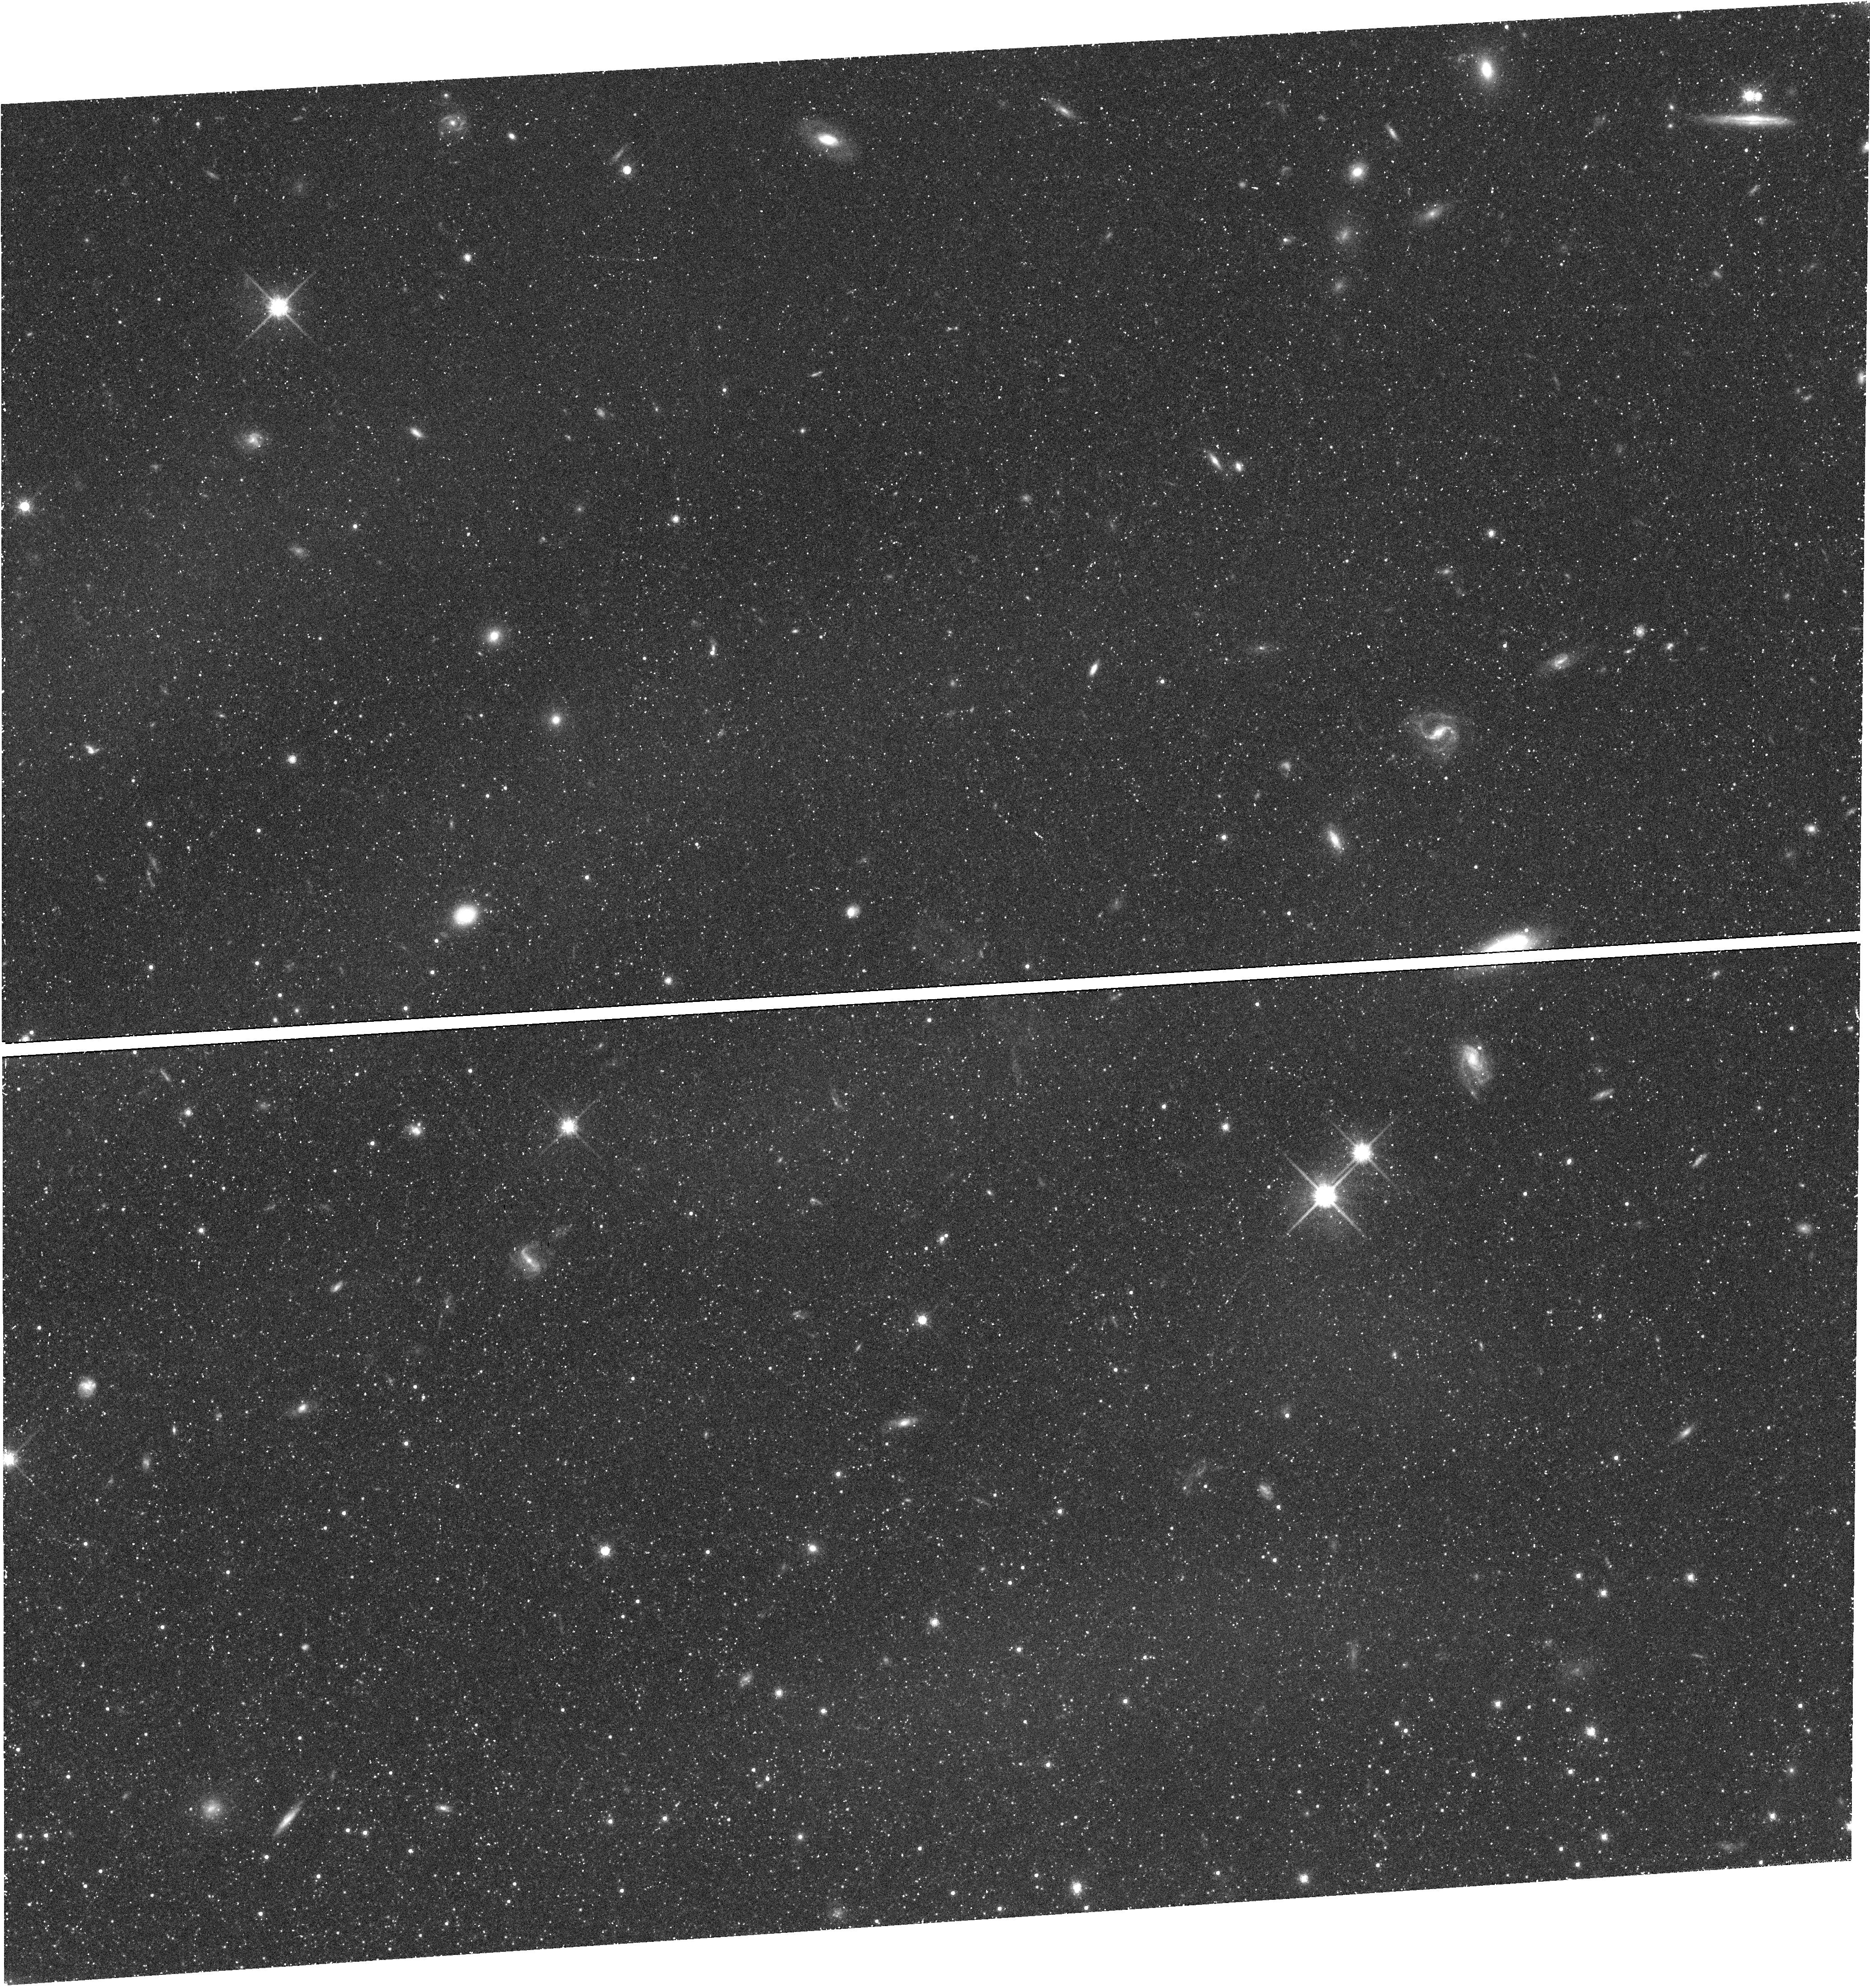
Target: LEO-I-DSPH
Instrument: WFC3/UVIS
Filter: F814W
Exposure: 45 min
Observation ID: hst_12270_01_wfc3_uvis_f814w_ibjm01

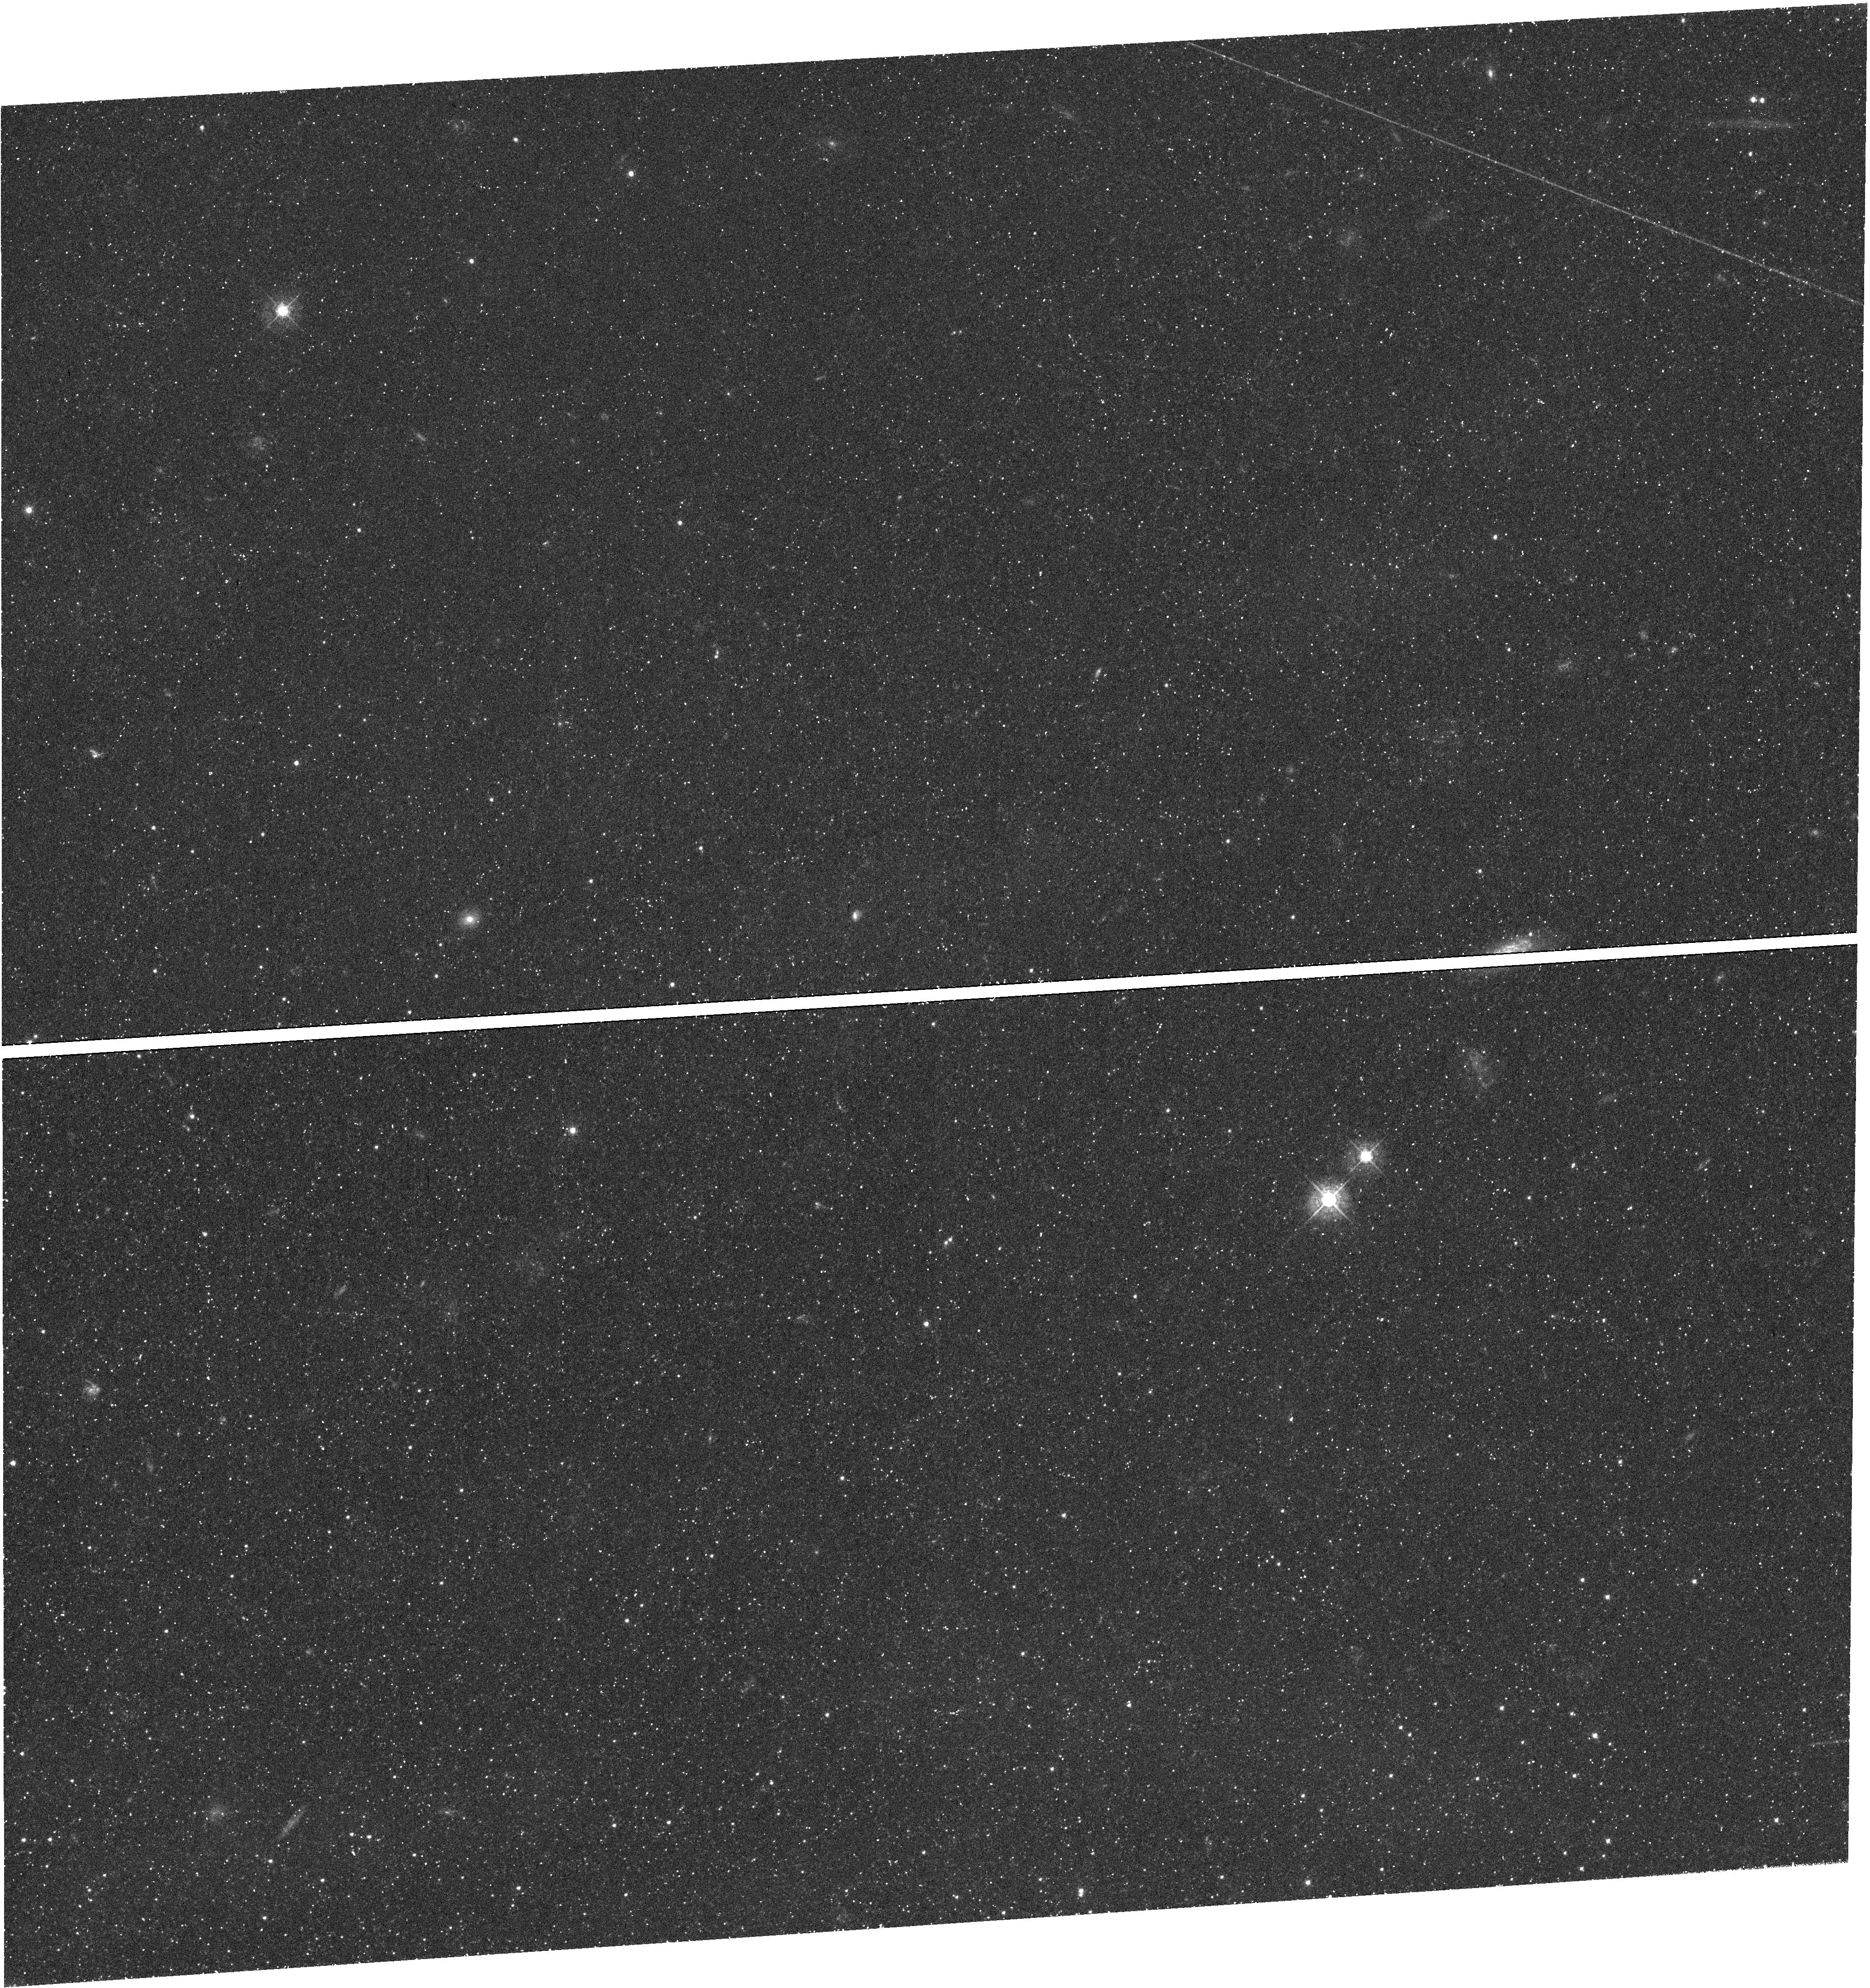
Target: LEO-I-DSPH
Instrument: WFC3/UVIS
Filter: F438W
Exposure: 47 min
Observation ID: hst_12270_02_wfc3_uvis_f438w_ibjm02

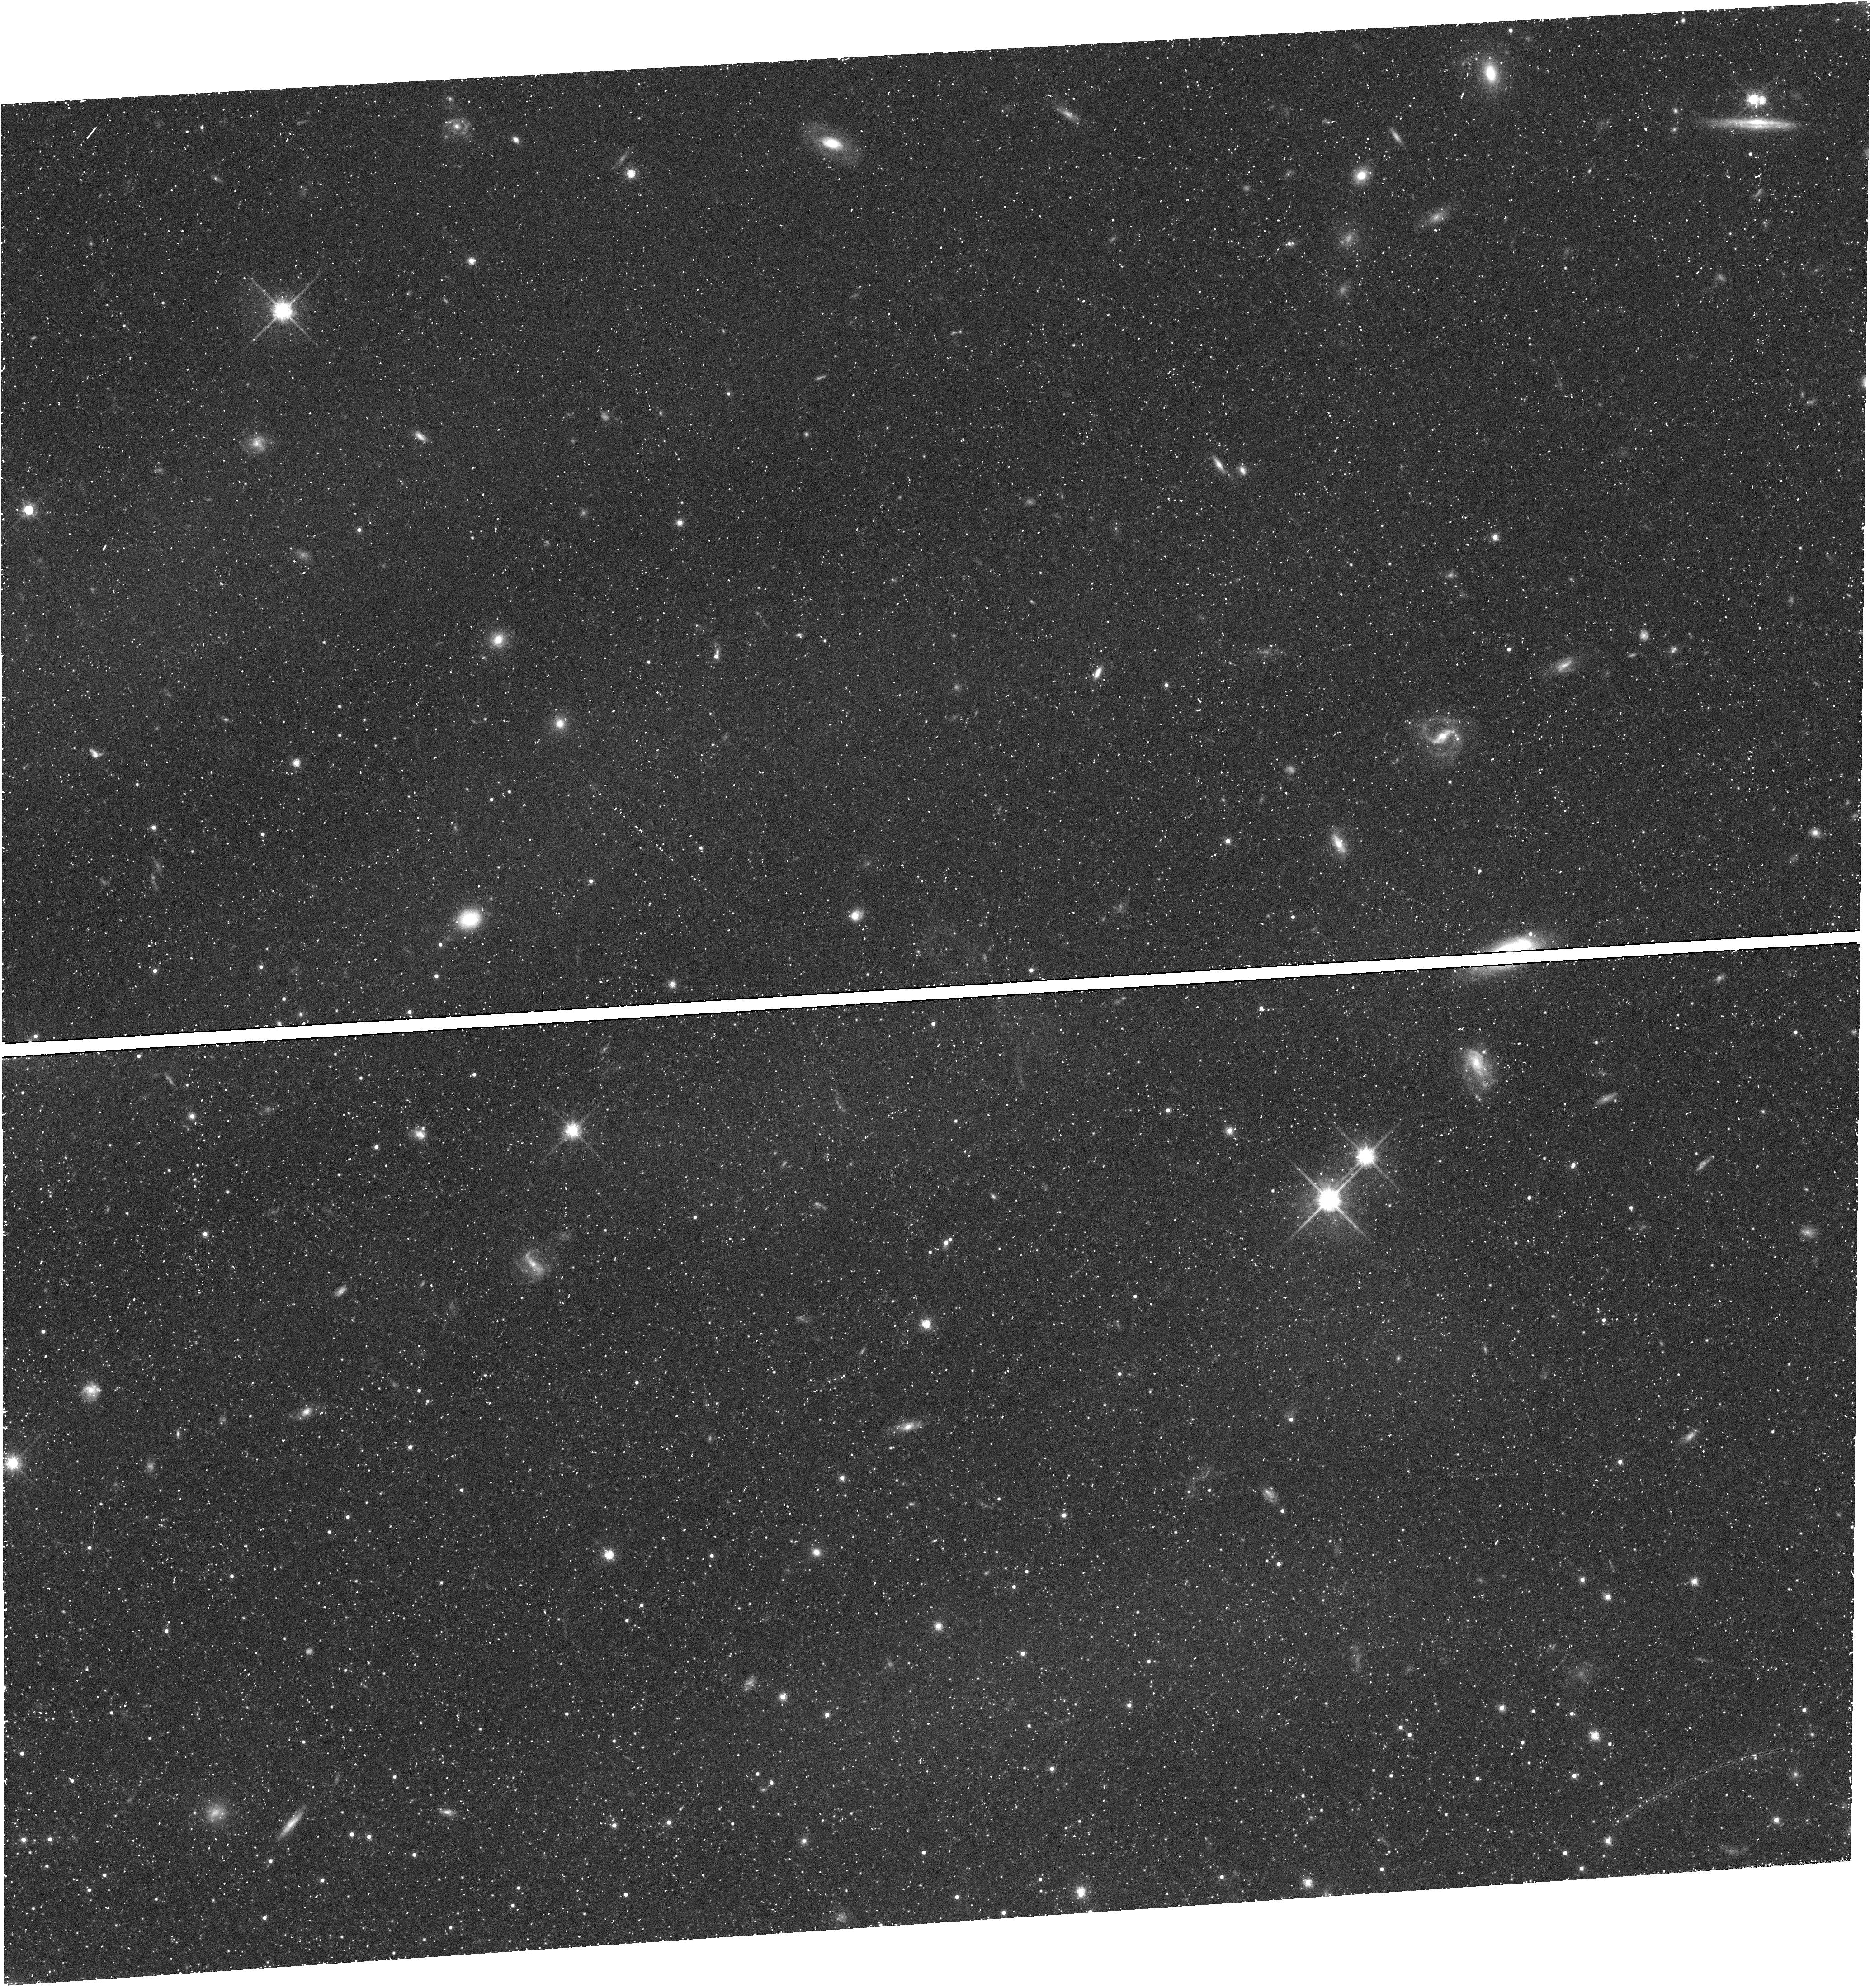
Target: LEO-I-DSPH
Instrument: WFC3/UVIS
Filter: F814W
Exposure: 45 min
Observation ID: hst_12270_02_wfc3_uvis_f814w_ibjm02

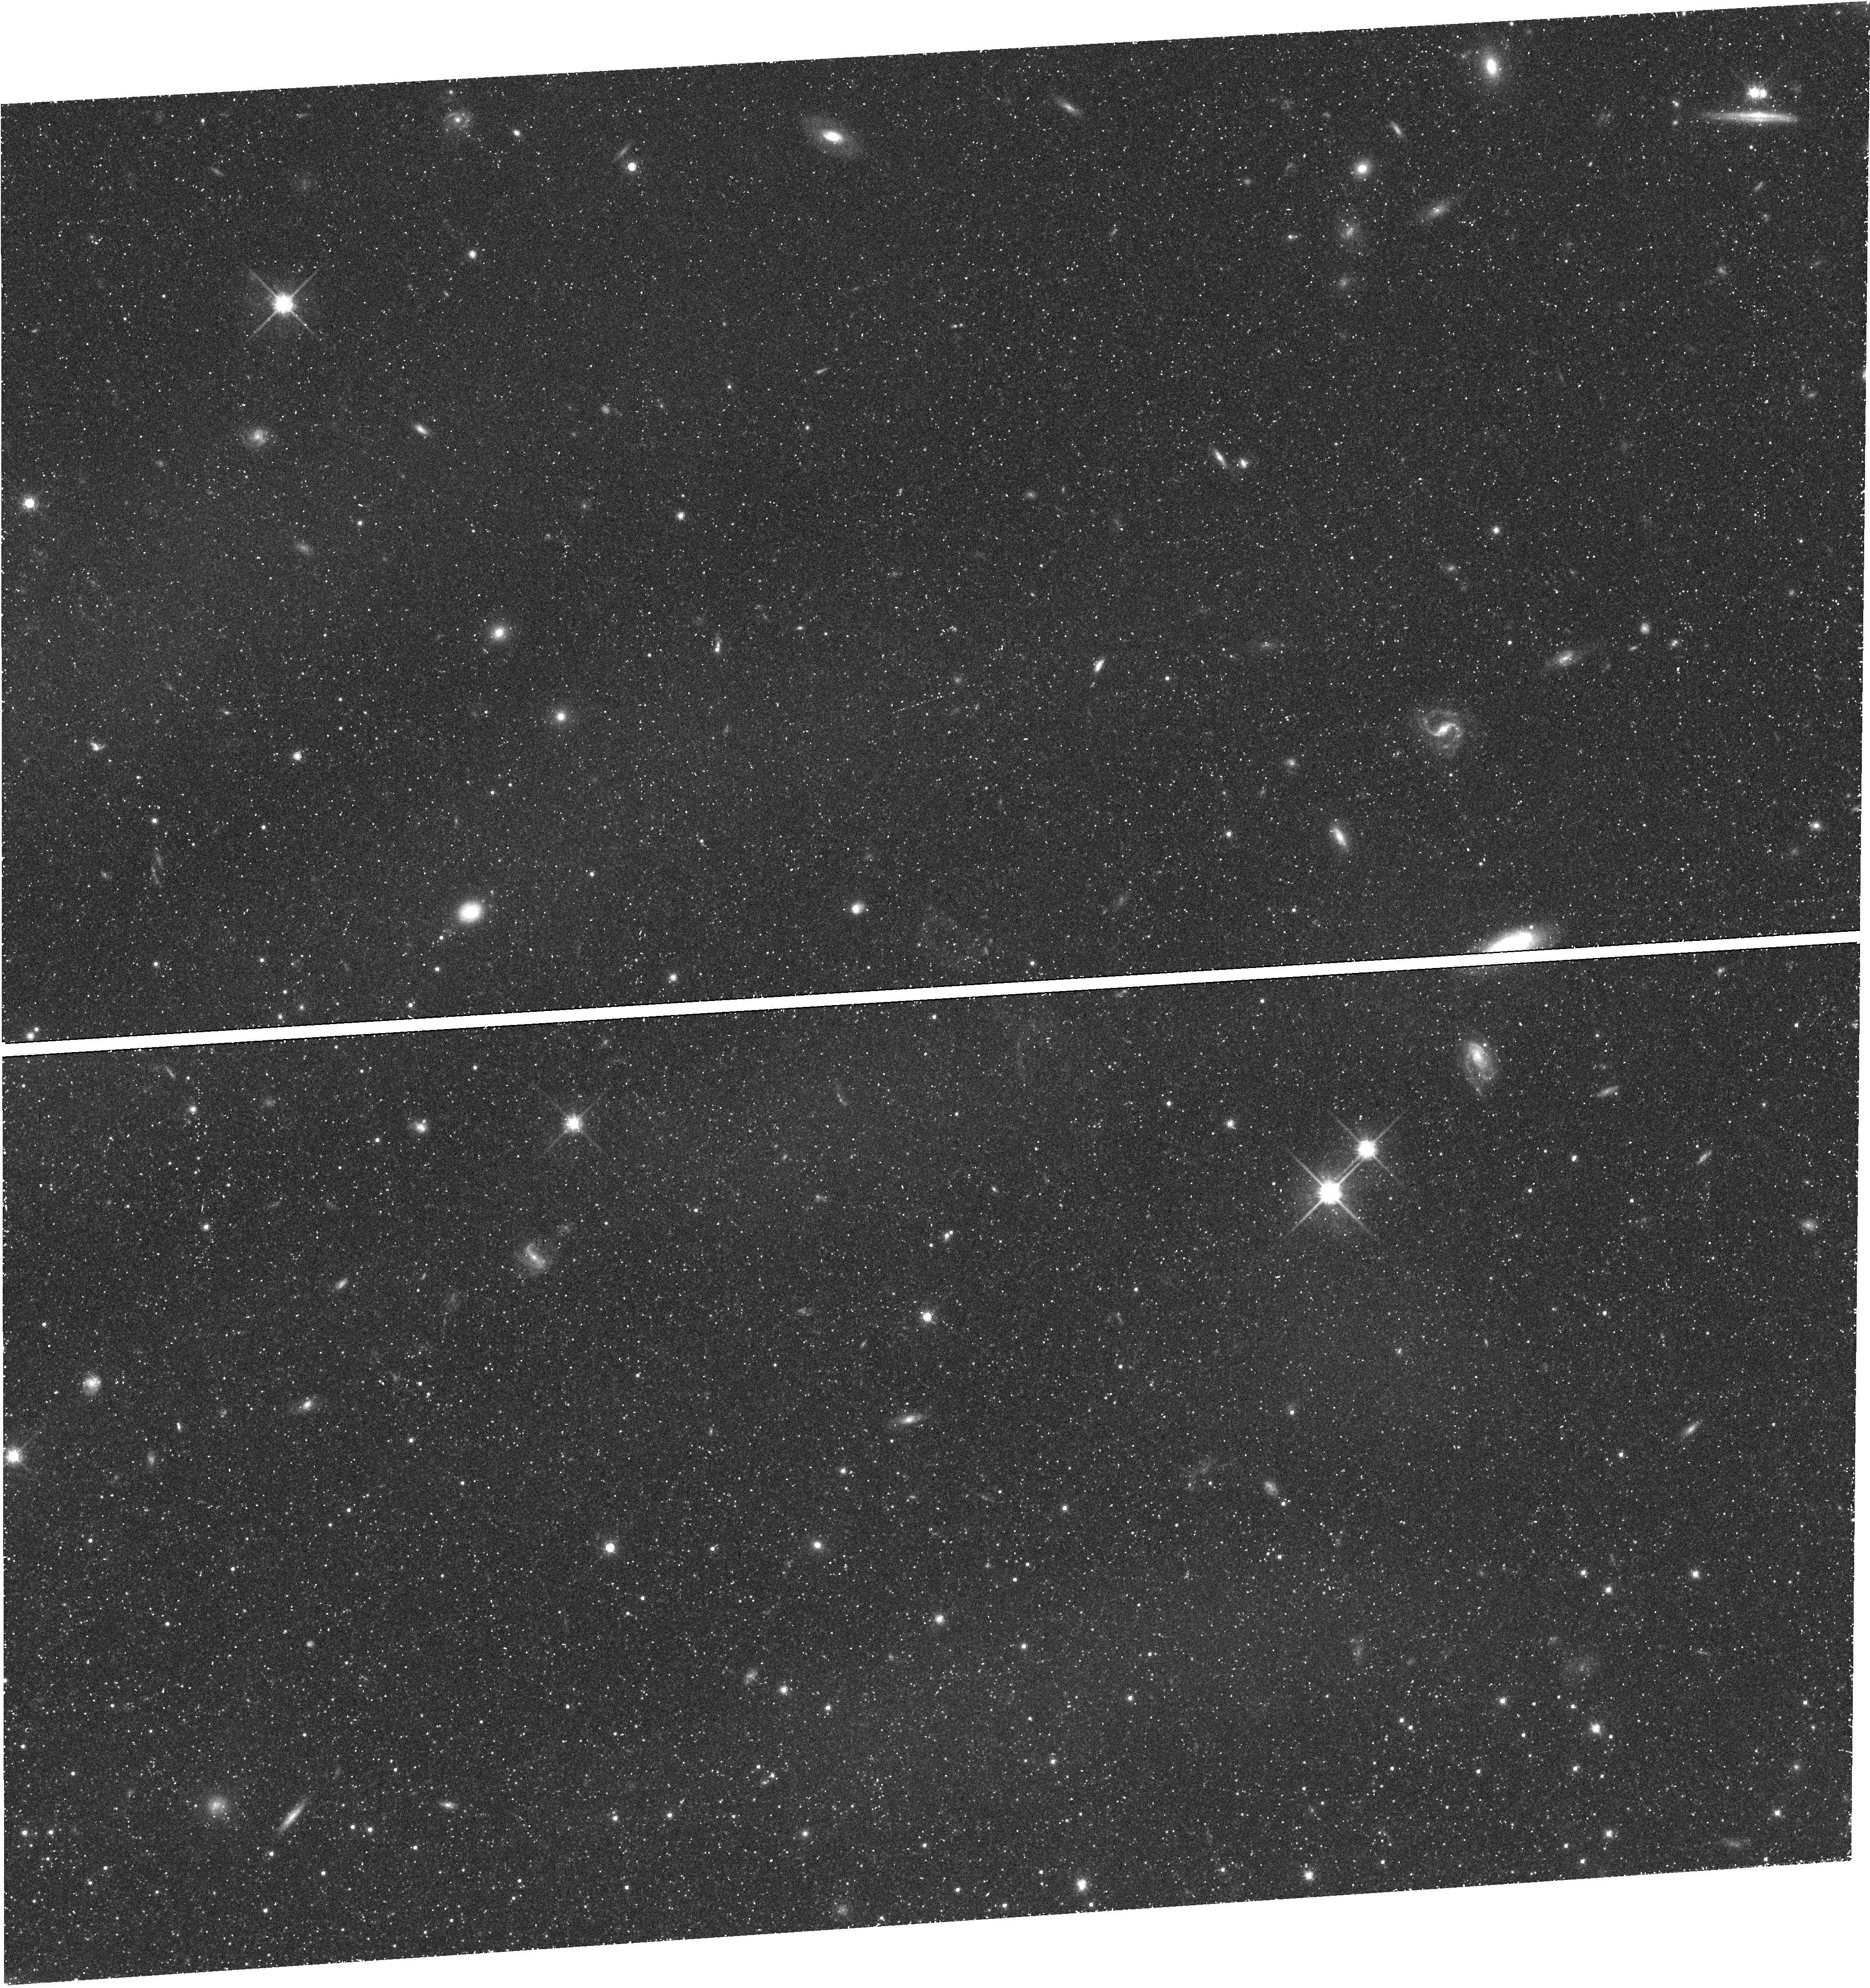
Target: LEO-I-DSPH
Instrument: WFC3/UVIS
Filter: F814W
Exposure: 45 min
Observation ID: hst_12270_03_wfc3_uvis_f814w_ibjm03

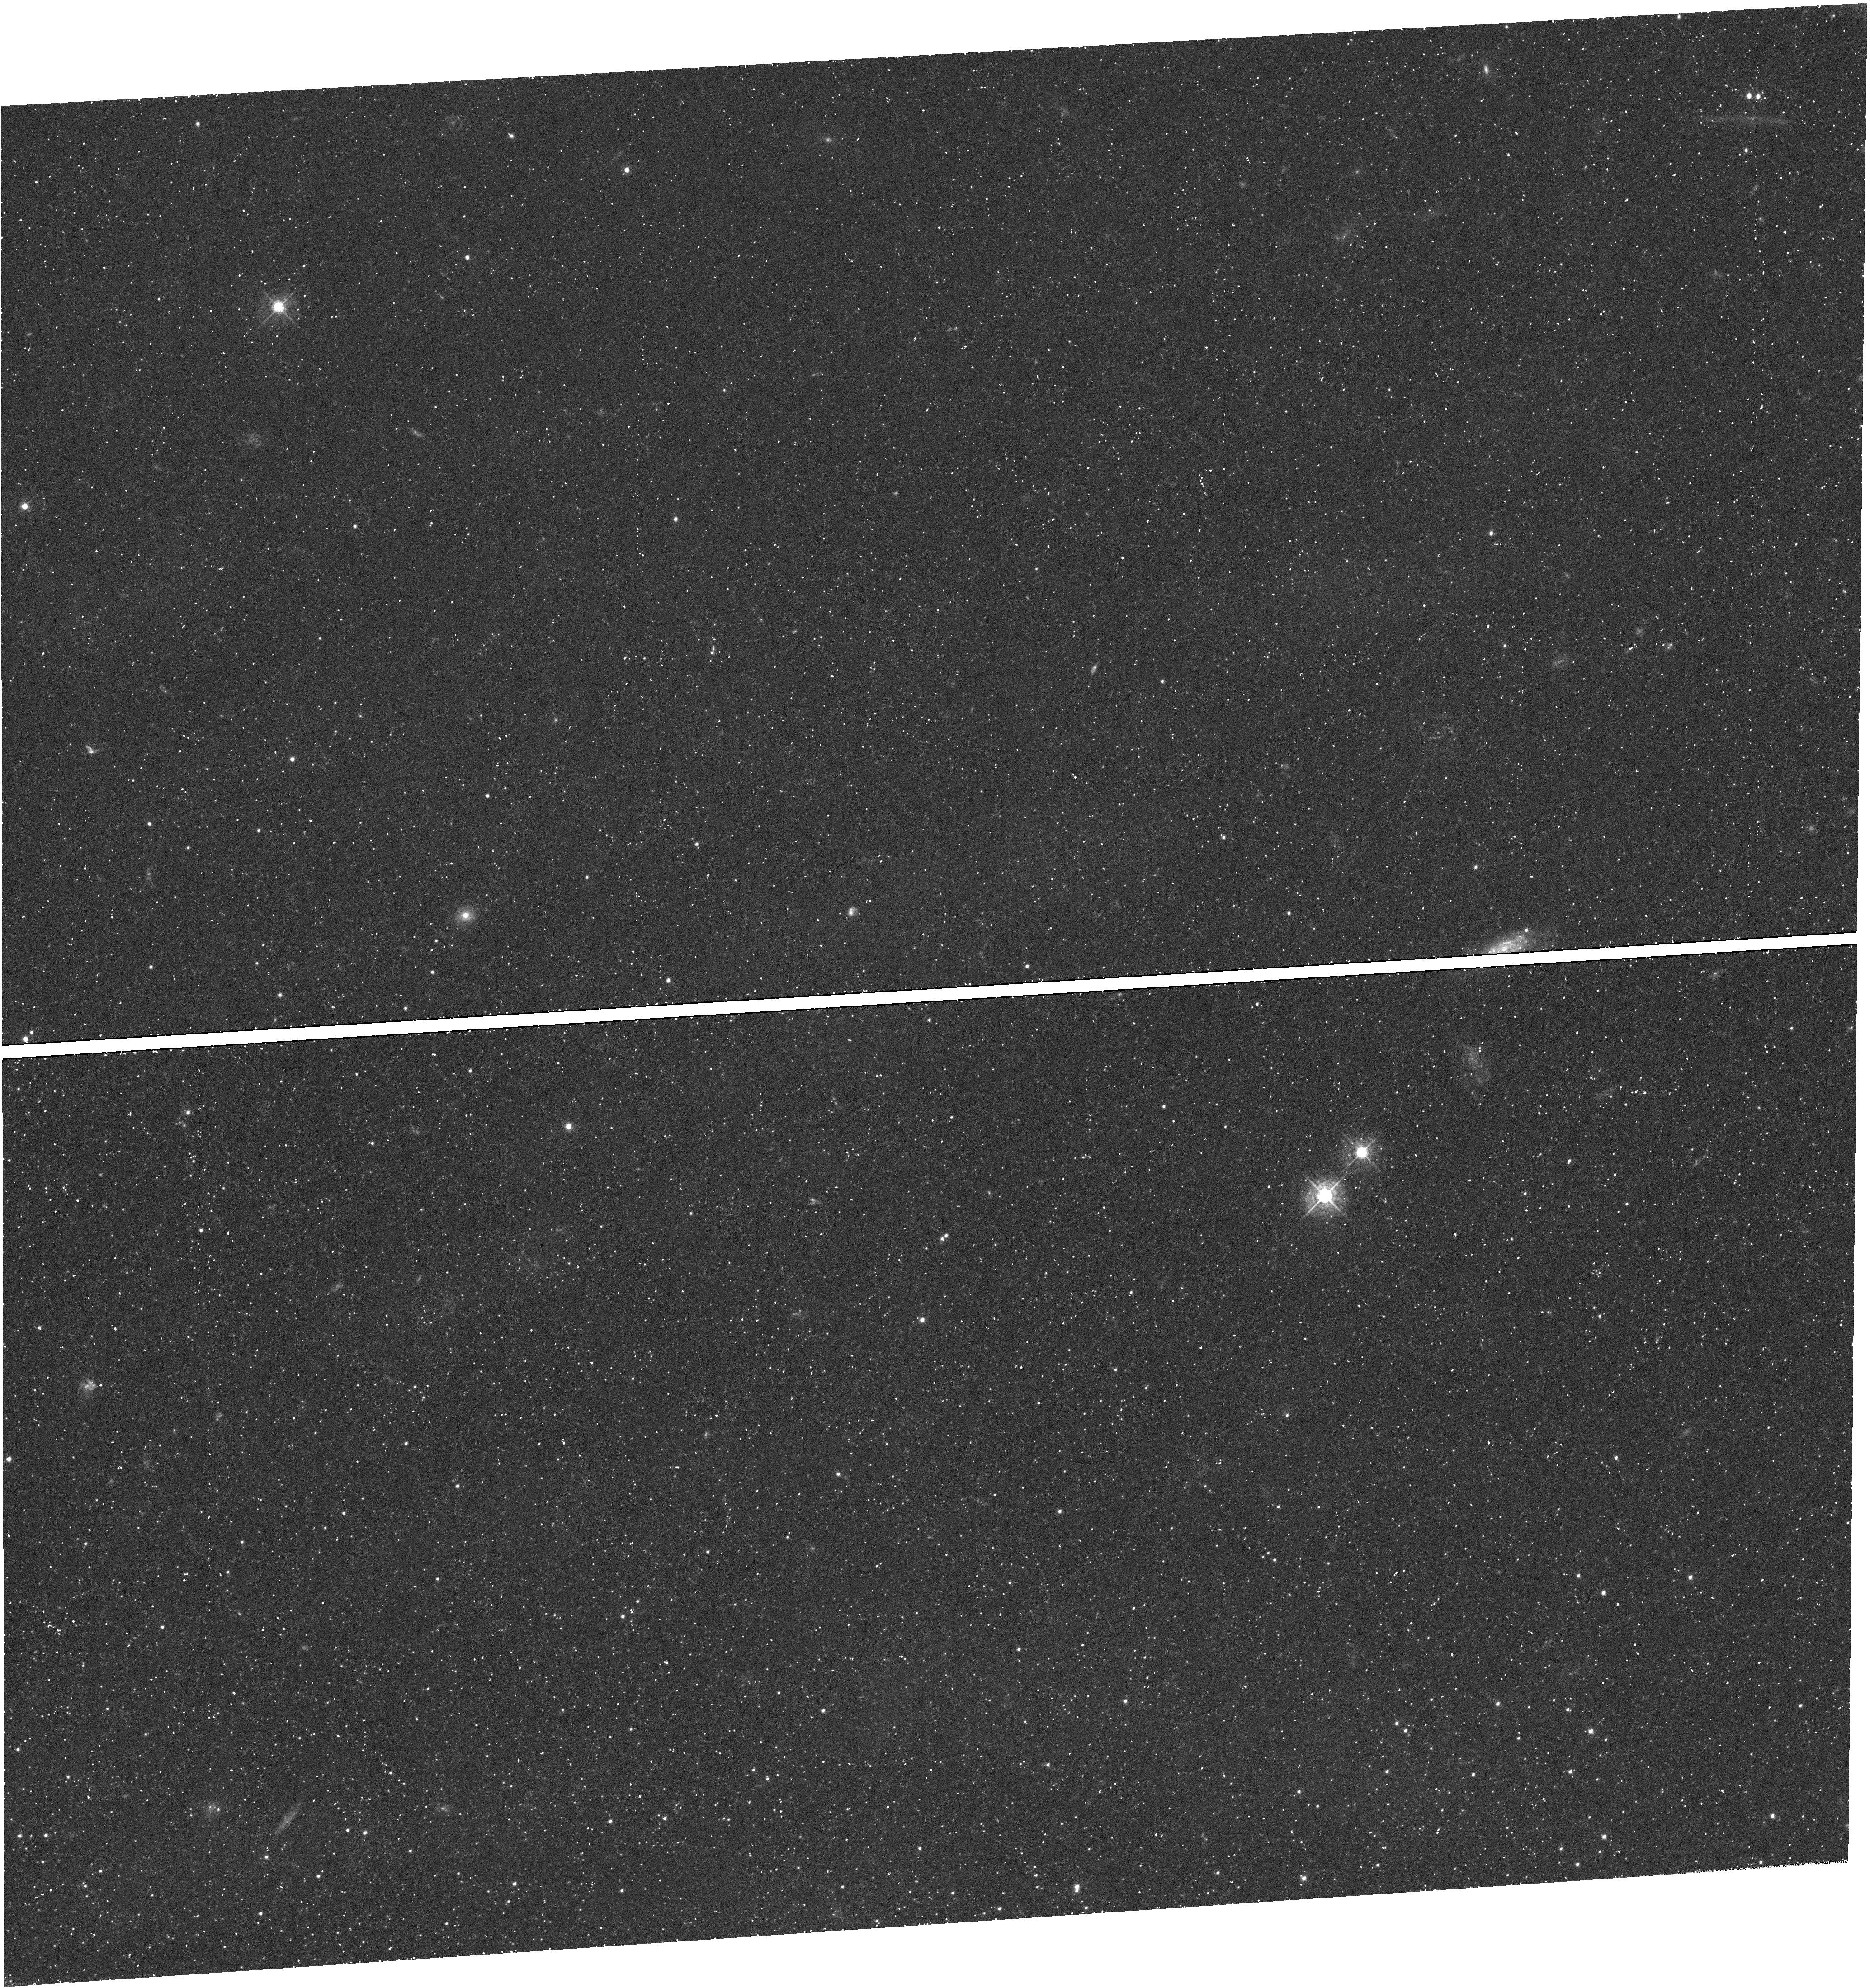
Target: LEO-I-DSPH
Instrument: WFC3/UVIS
Filter: F438W
Exposure: 47 min
Observation ID: hst_12270_01_wfc3_uvis_f438w_ibjm01

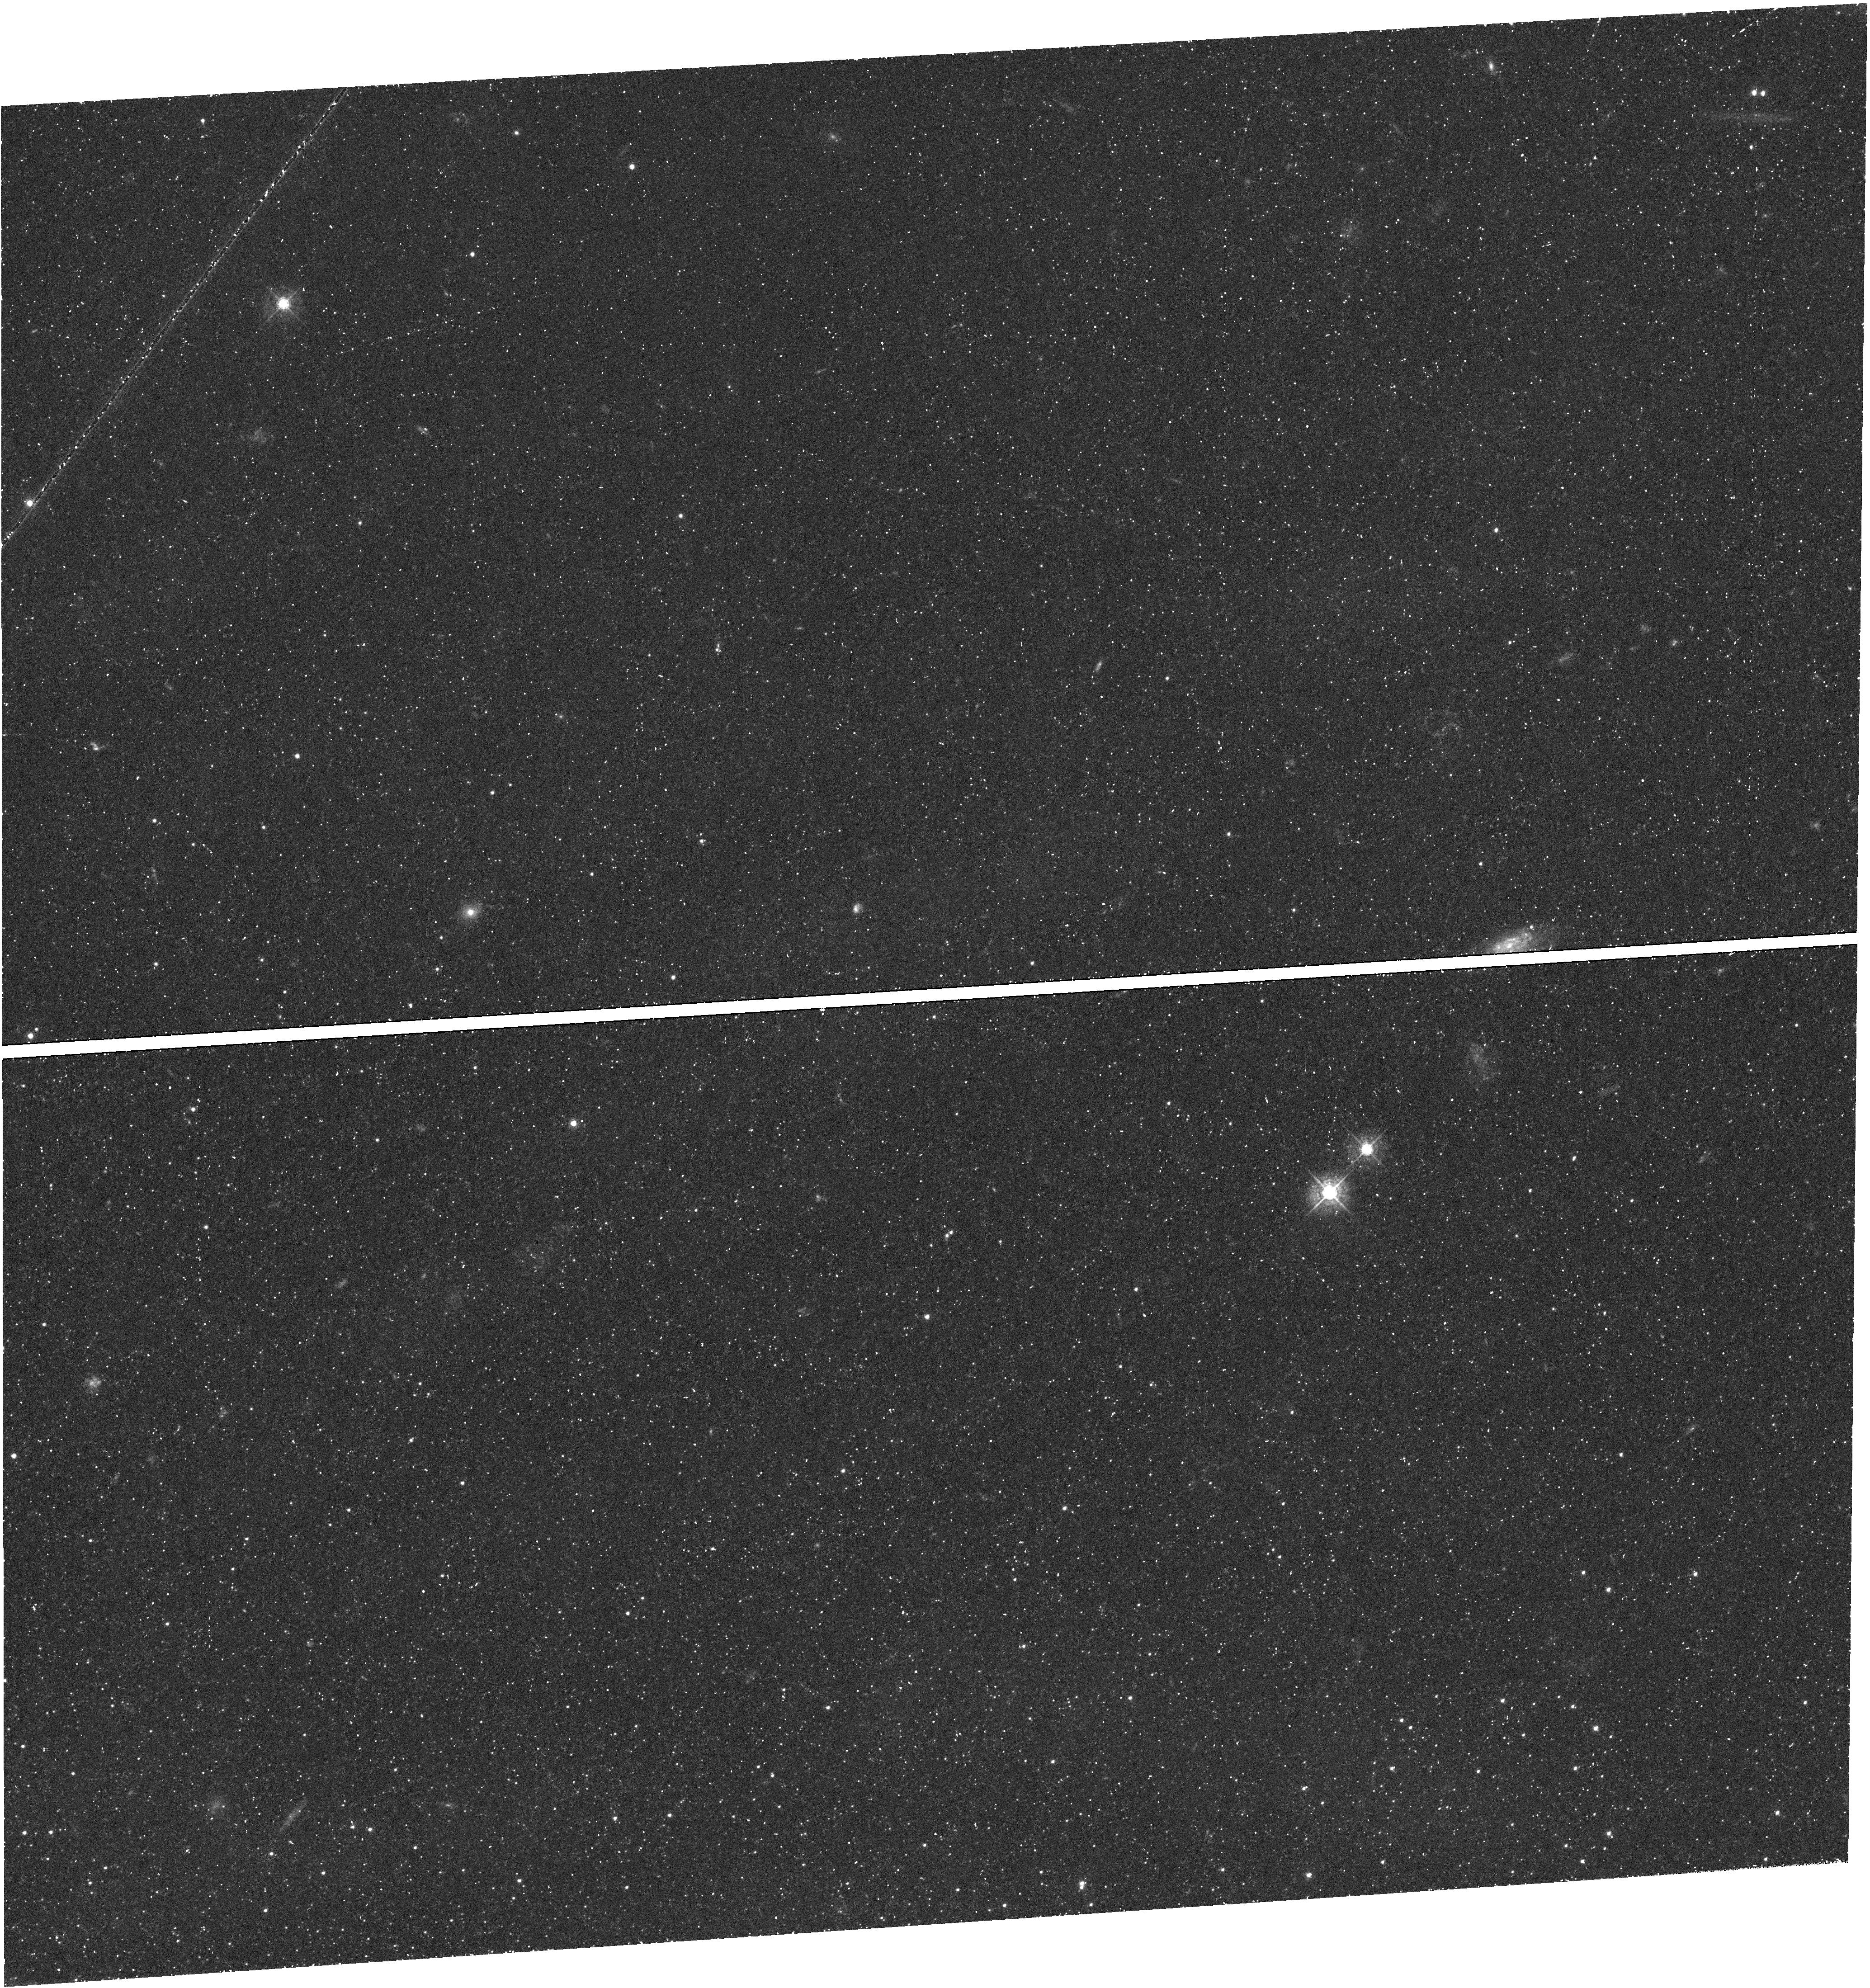
Target: LEO-I-DSPH
Instrument: WFC3/UVIS
Filter: F438W
Exposure: 47 min
Observation ID: hst_12270_03_wfc3_uvis_f438w_ibjm03

Proper Motion of Leo I: Constraining the Milky Way Mass (PI: Sohn, Sangmo Tony)

The mass of the Milky Way is one of the most poorly established Galactic parameters. One important reason for this problem stems from the uncertainty about the bound/unbound status of one particular object, Leo I, which has an unusually large radial velocity (v_hel = 283 km/s) at extreme distance (261 kpc). We propose to resolve this issue by measuring at high-precision the absolute proper motion of Leo I with HST. ACS/WFC F814W data that can be used as first epoch already exist in the archive. For the second epoch data, we request to obtain 6 more orbits with the same instrument and filter, yielding a 5 year time baseline. With proven techniques that use many compact background galaxies as astrometric reference sources, the predicted transverse velocity accuracy is only 26 km/s at the distance of Leo I. Our results will be accurate enough to address whether or not Leo I is bound. We will then perform new equilibrium modeling of the Milky Way satellite system to obtain an improved estimate of the Milky Way mass. We will also perform new N-body simulations of Leo I, constrained by the measured velocity, to fit simultaneously the orbit, extra-tidal features, and unusual star formation history. This will independently constrain the Milky Way mass. Only HST can achieve the required accuracy, and considerable progress can be made on these important issues with only a small investment of HST time.